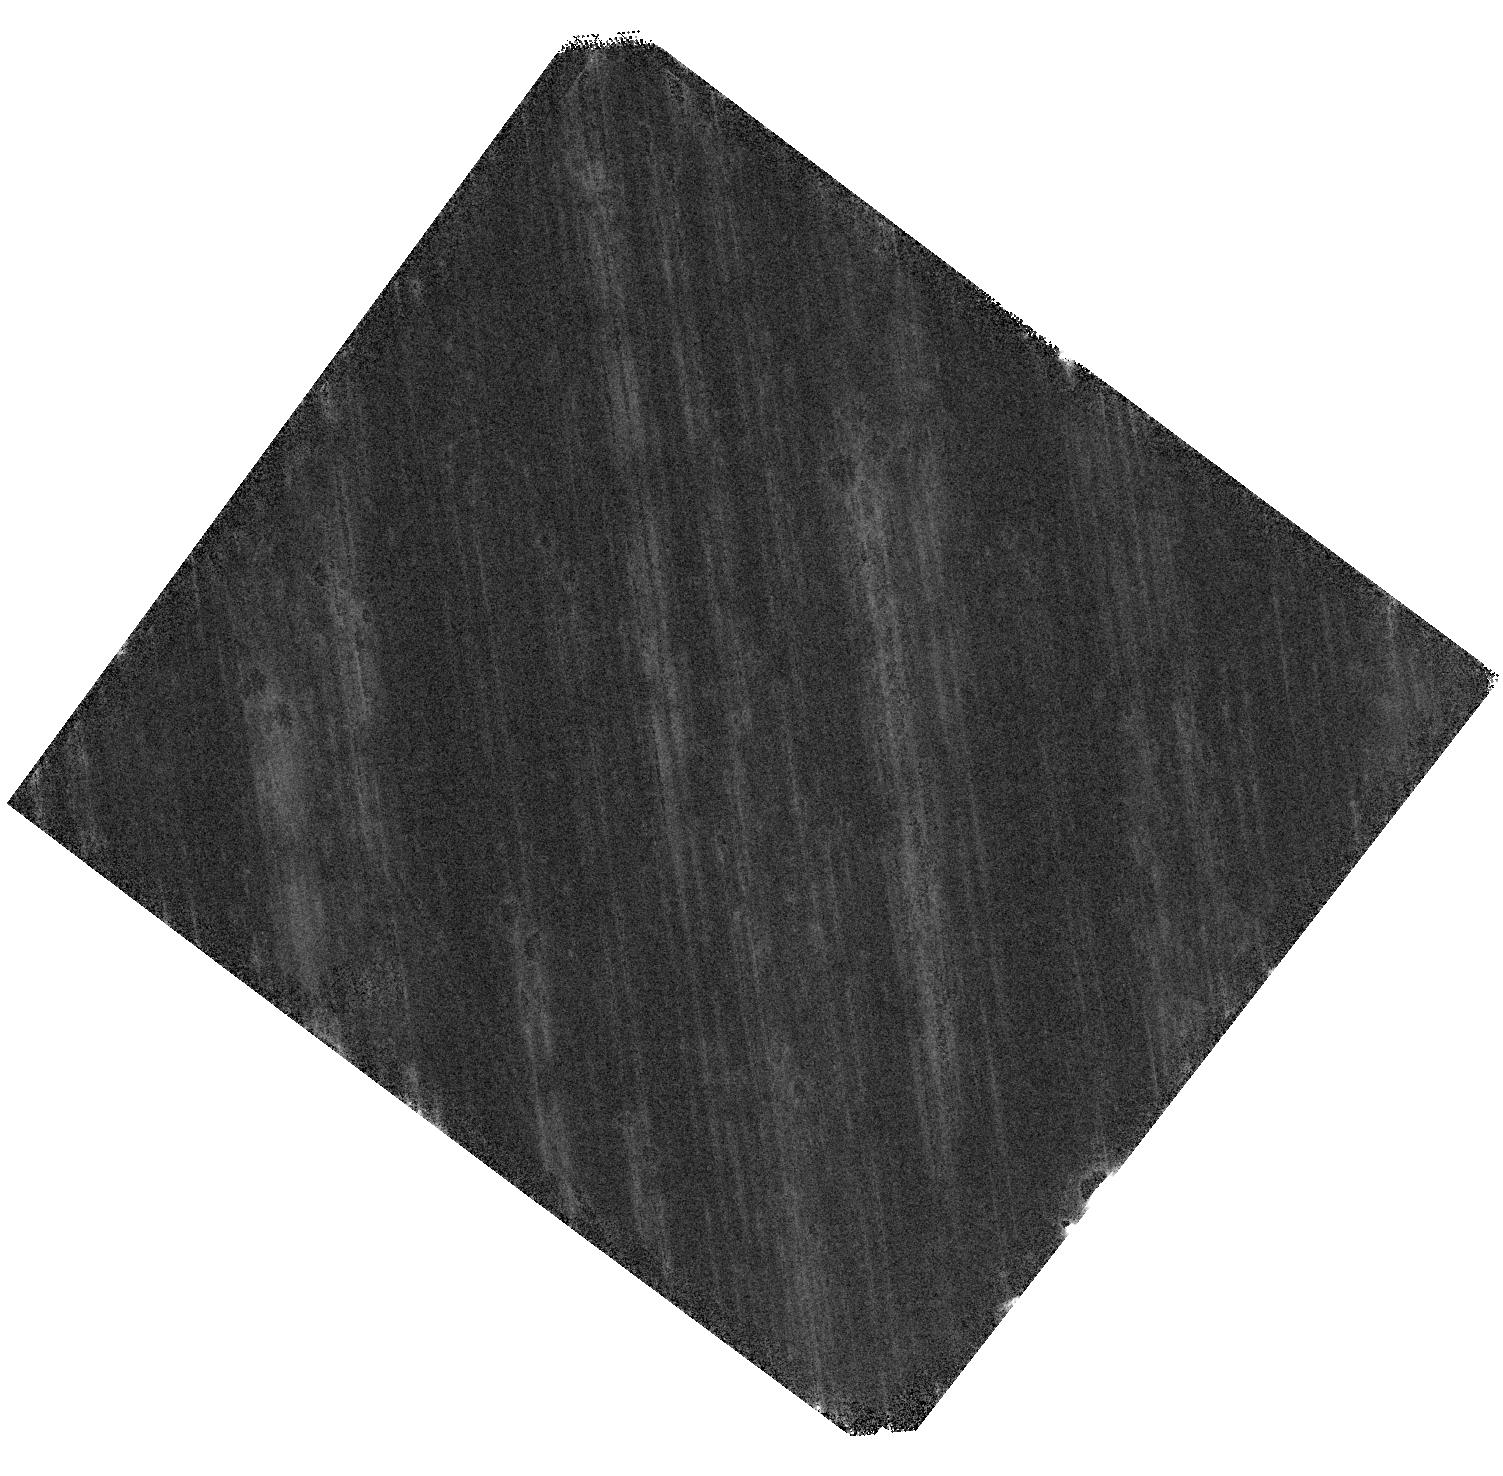
Target: RO-1001
Instrument: WFC3/IR
Filter: F160W
Exposure: 1.4 h
Observation ID: hst_15910_10_wfc3_ir_f160w_ie0210

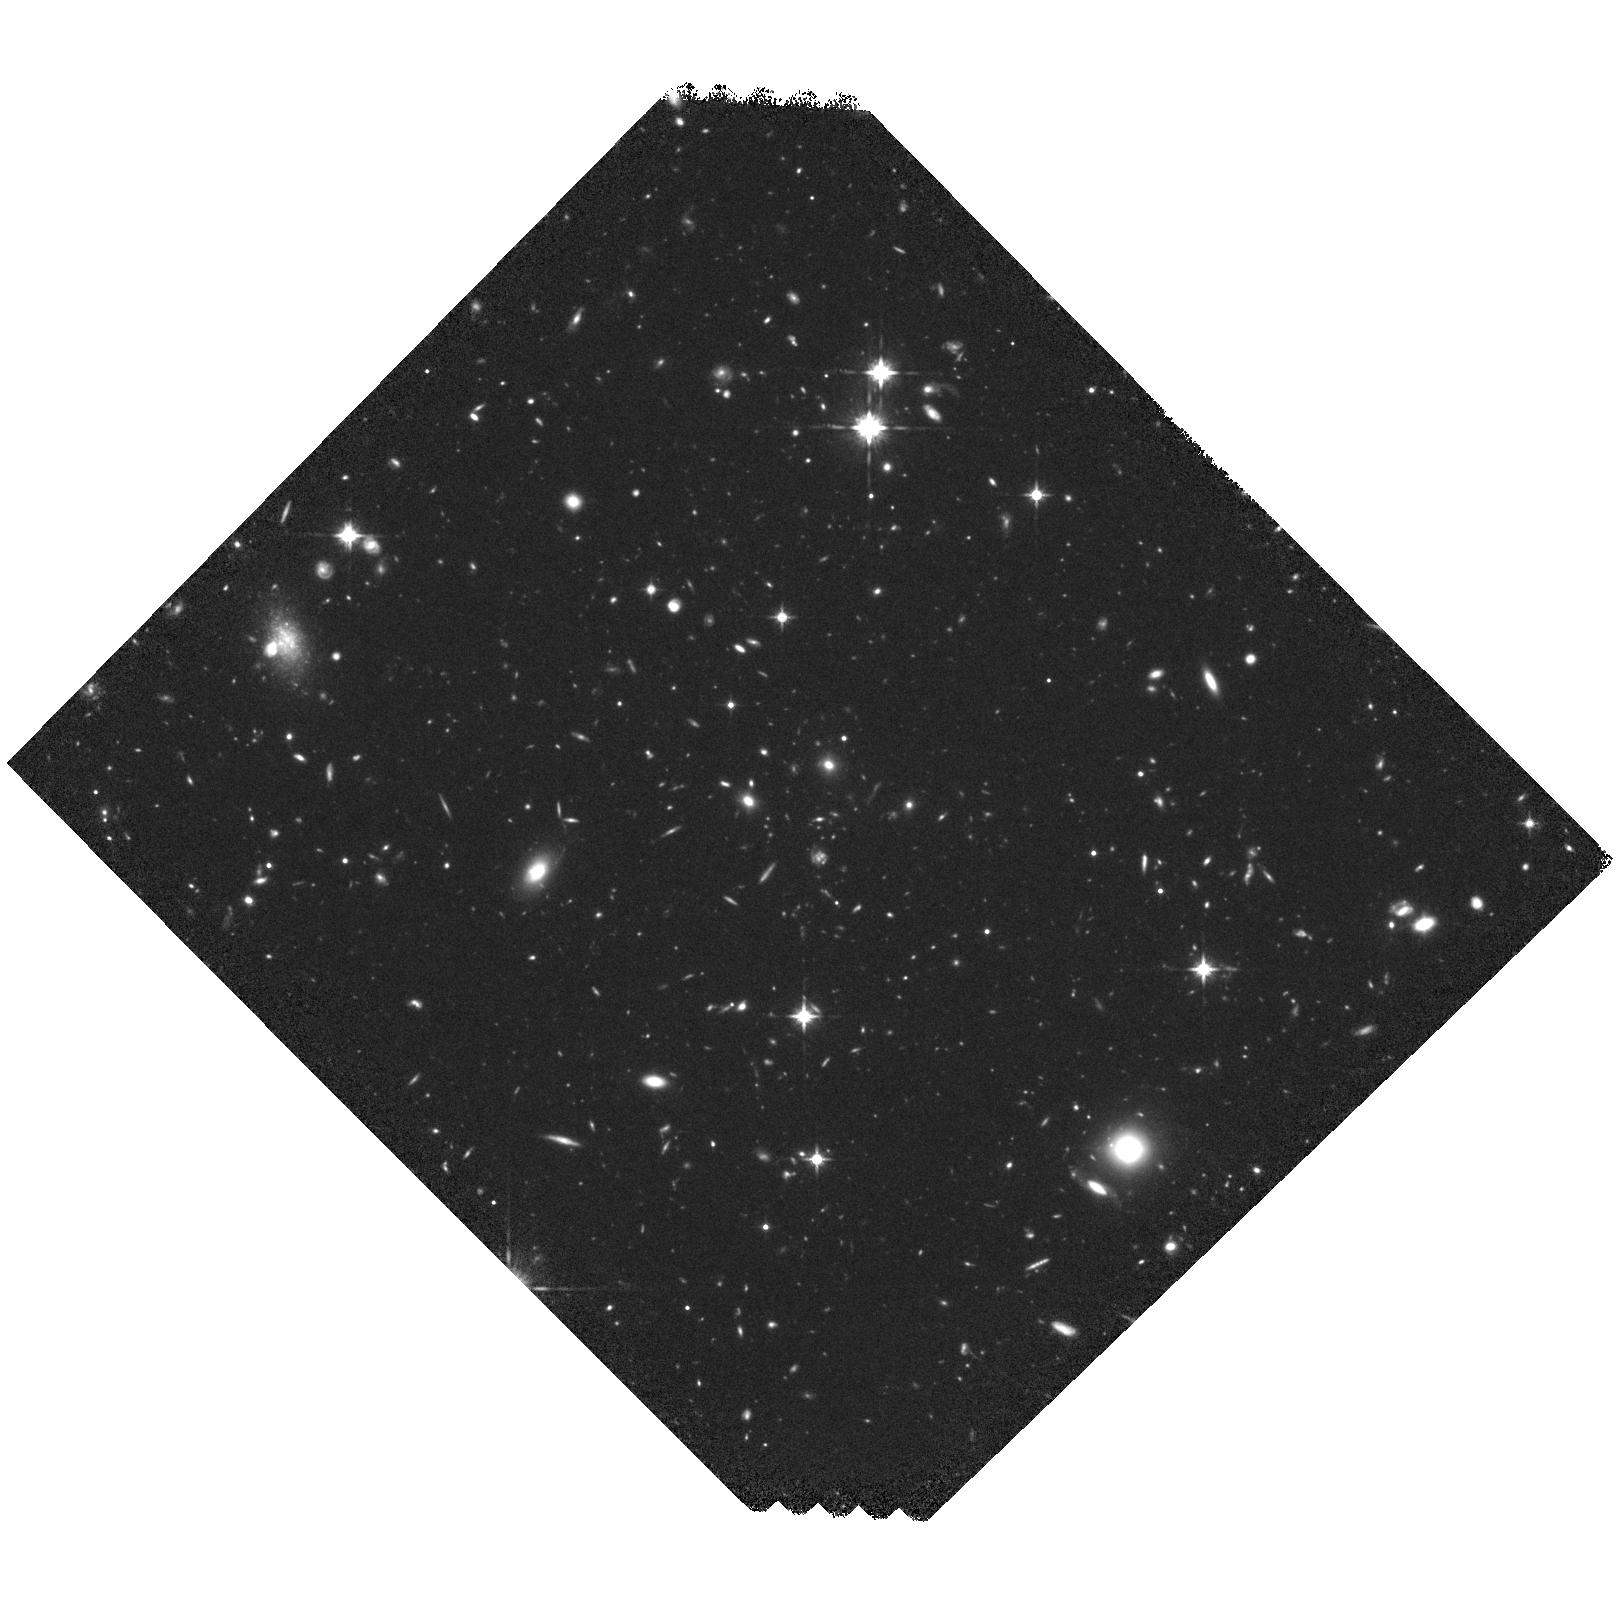
Target: RO-1001
Instrument: WFC3/IR
Filter: F125W
Exposure: 2.1 h
Observation ID: hst_15910_06_wfc3_ir_f125w_ie0206

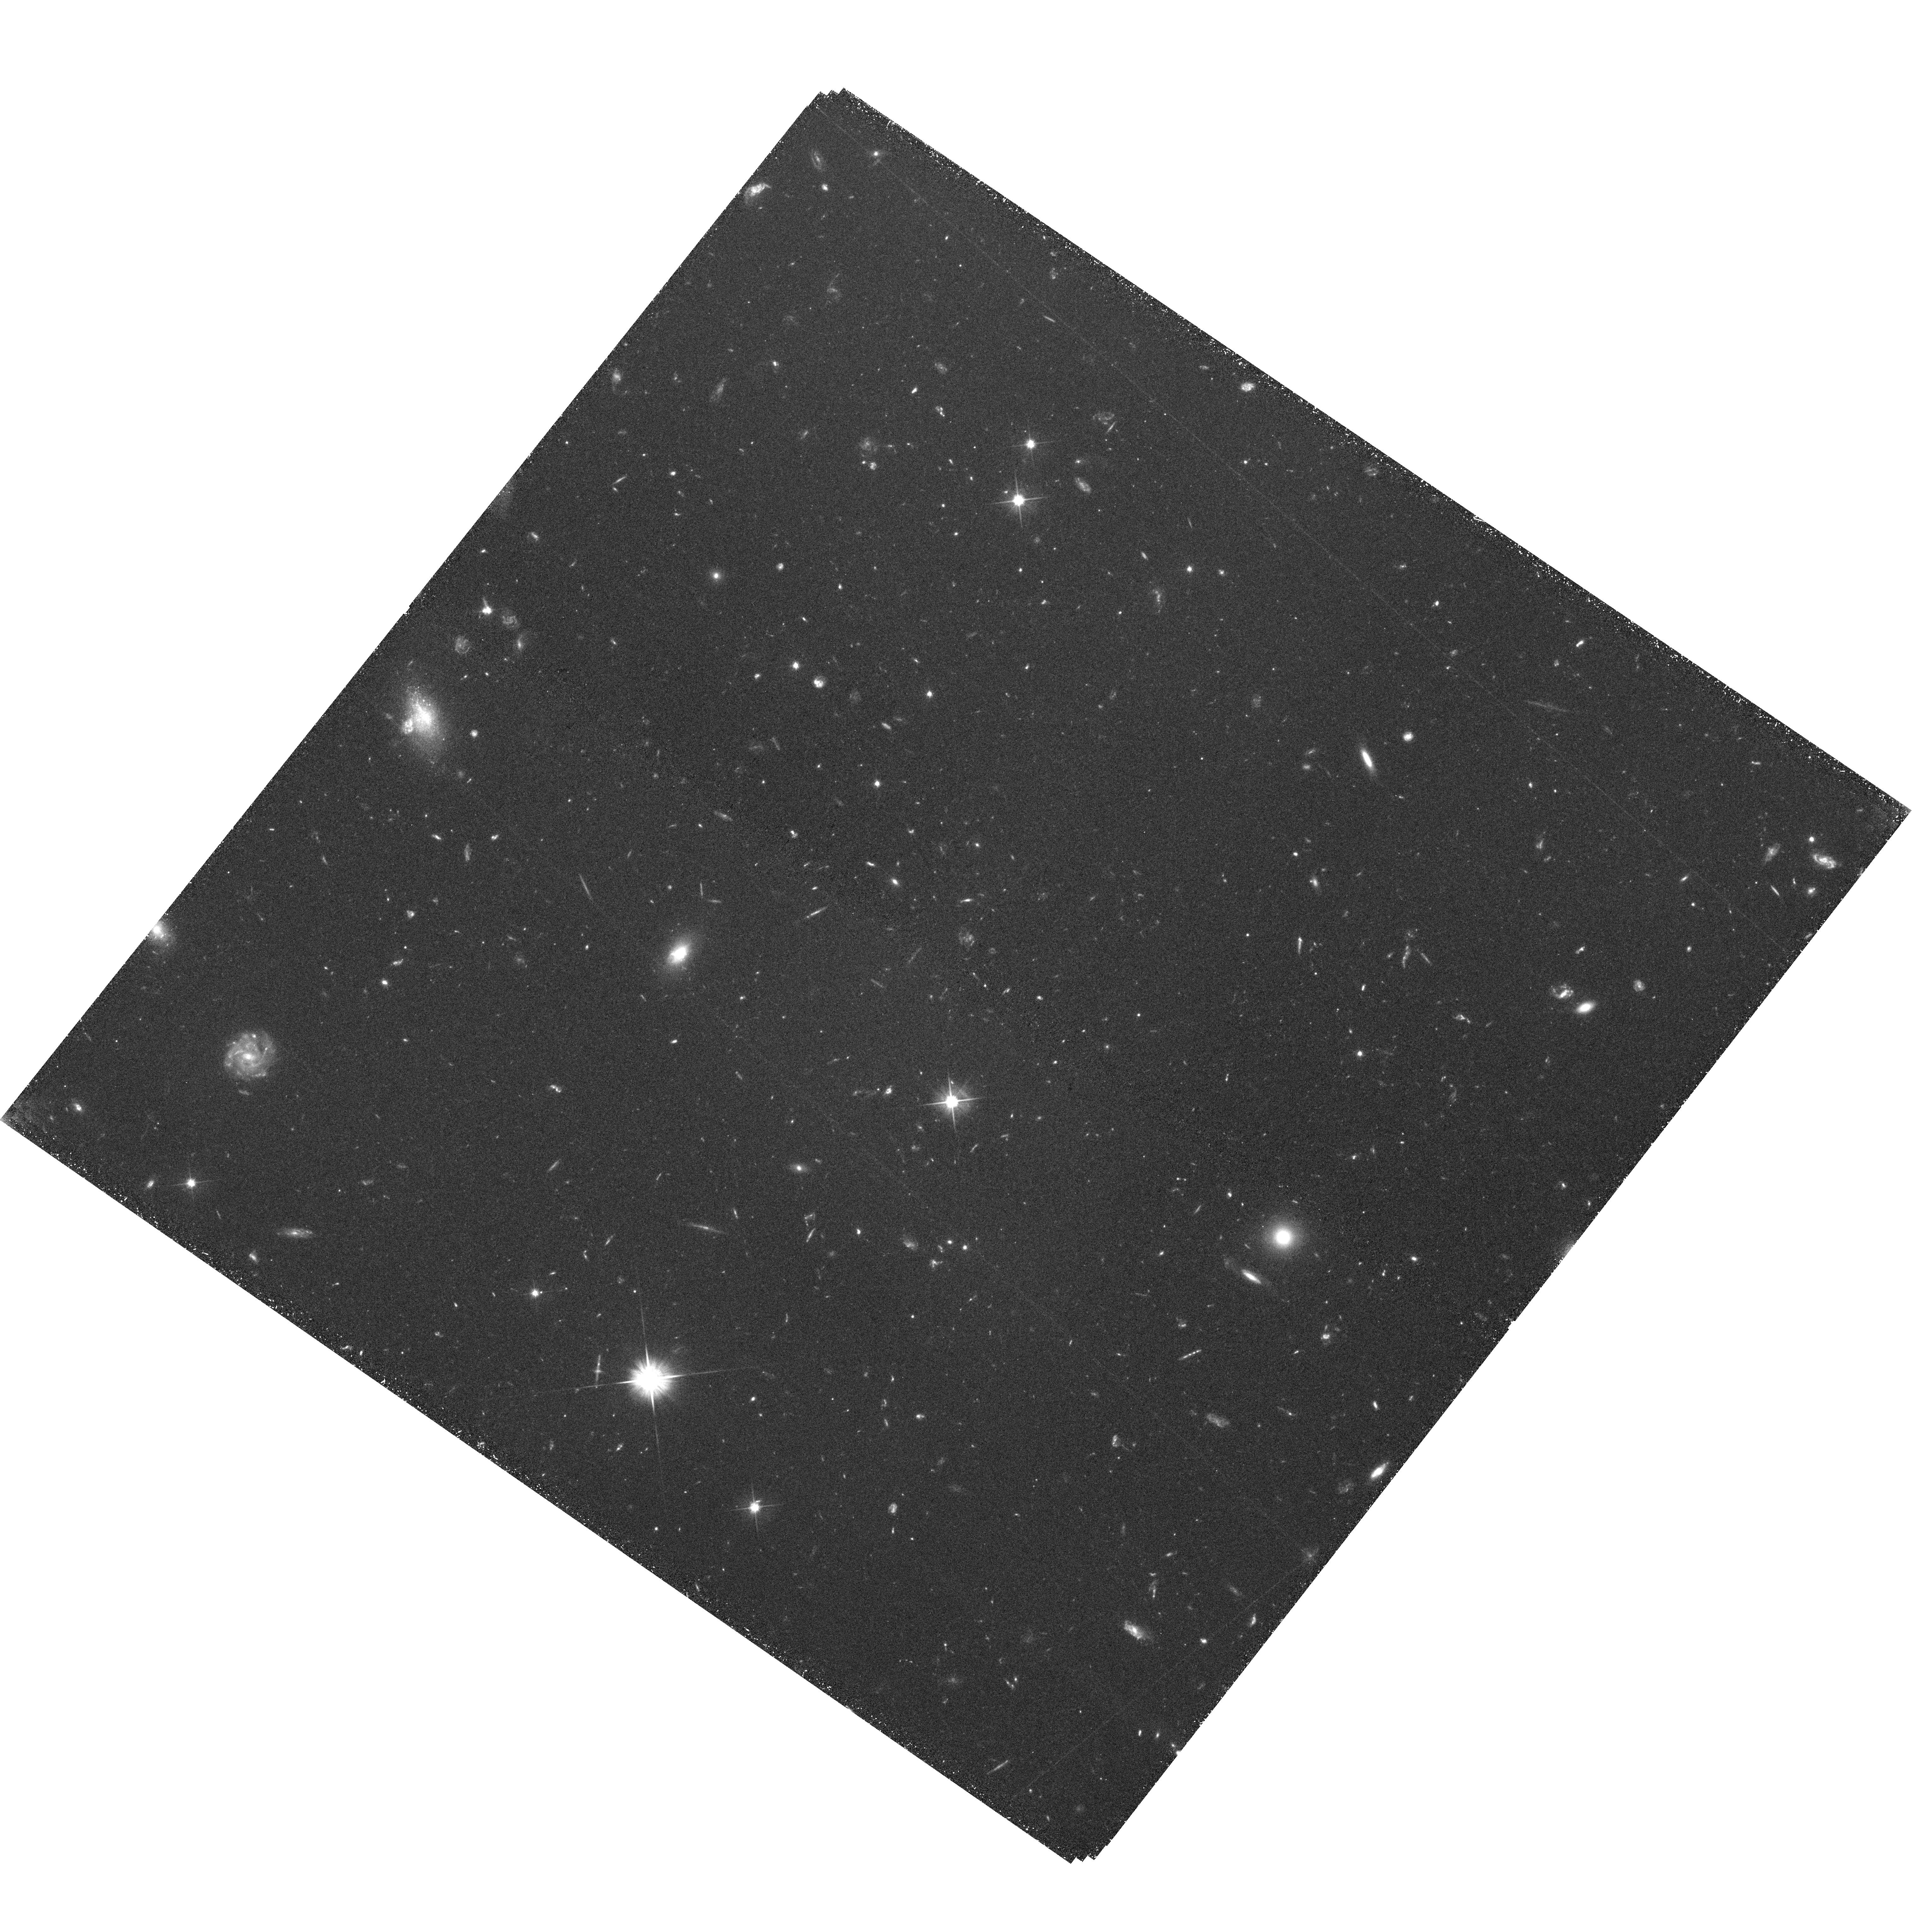
Target: RO-1001
Instrument: WFC3/UVIS
Filter: F606W
Exposure: 2.2 h
Observation ID: hst_15910_09_wfc3_uvis_f606w_ie0209

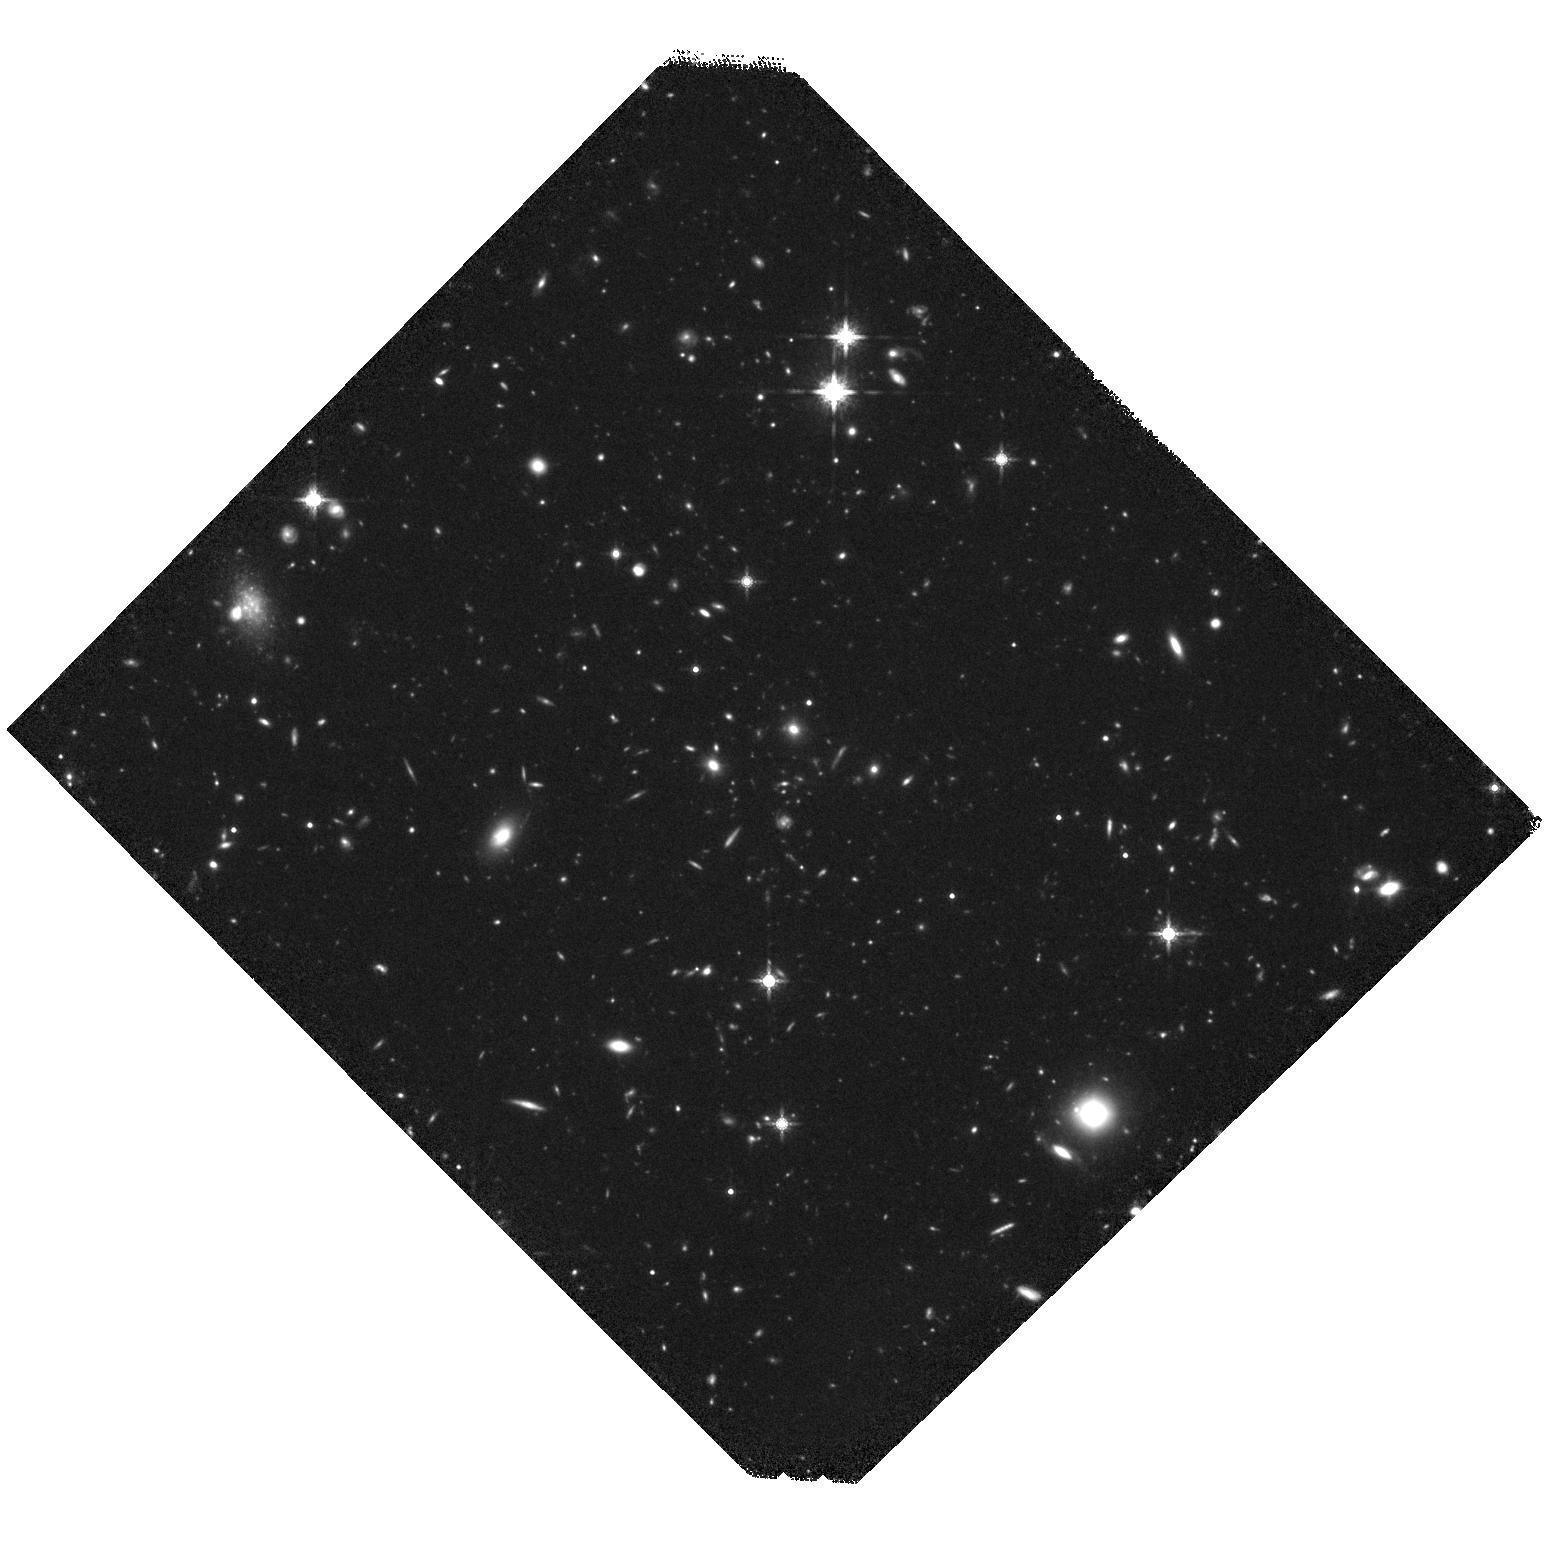
Target: RO-1001
Instrument: WFC3/IR
Filter: F160W
Exposure: 2.1 h
Observation ID: hst_15910_01_wfc3_ir_f160w_ie0201

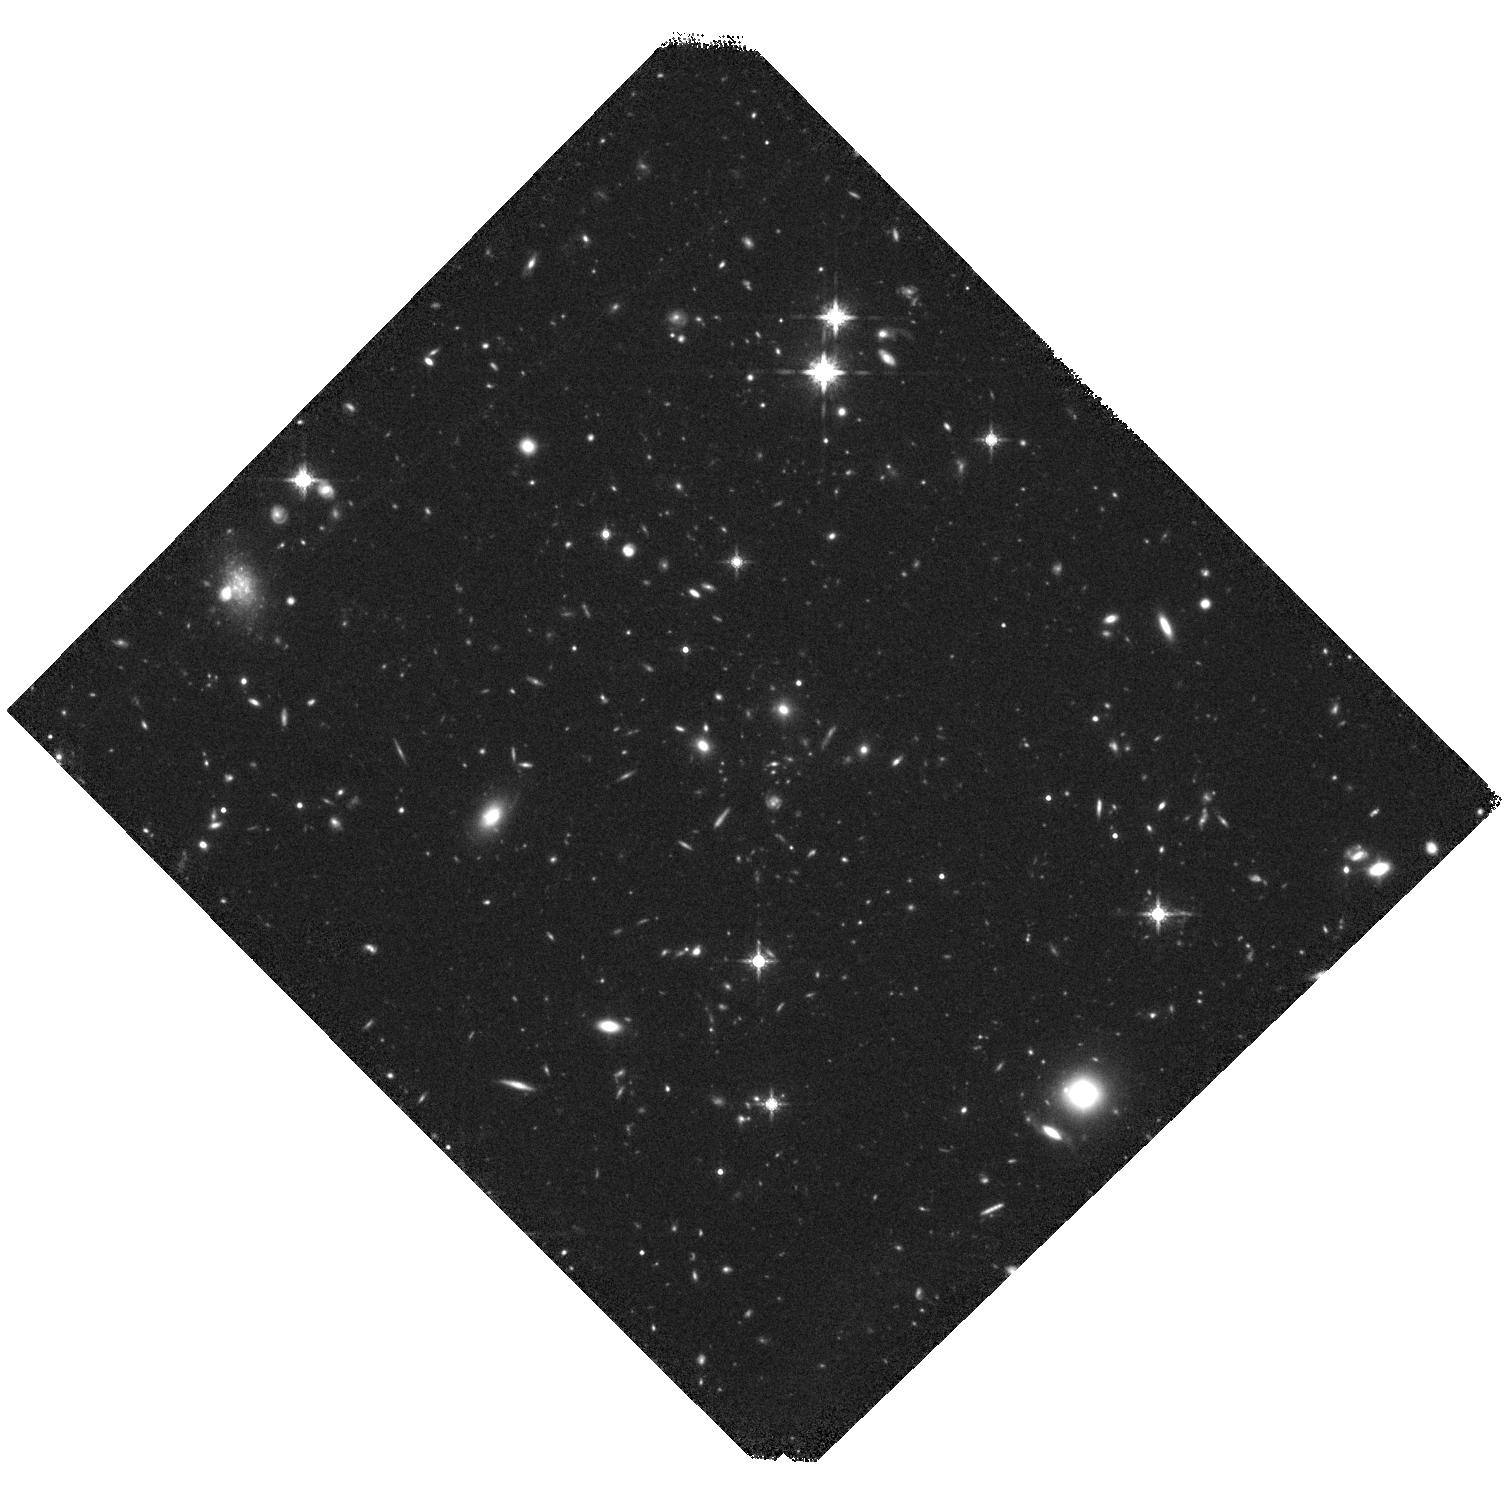
Target: RO-1001
Instrument: WFC3/IR
Filter: F160W
Exposure: 1.4 h
Observation ID: hst_15910_50_wfc3_ir_f160w_ie0250

Galaxy evolution in a massive z=2.91 halo fed by cold accretion (PI: Daddi, Emanuele)

We have recently discovered and spectroscopically confirmed a structure consistent with a forming, single massive halo at z=2.91 in the COSMOS field. With a total mass estimated at about 5x10^13, this is the highest redshift bonafide cluster/group known to date. Keck/KCWI observations revealed a luminous Lya nebula well centered on the stellar mass overdensity, surrounded by three filaments with a factor of 10 lower surface brightness, extending over a 320pkpc diameter out to the virial radius. A variety of observables suggest that we are in presence of a textbook-case of cold accretion onto a massive high-z halo. The existing multiwavelength data, including the COSMOS single orbit with F814W, only scratch the surface of the galaxy content of this system. We propose 11 orbits of HST imaging with WFC3IR in F160W/F125W and WFC3/UV F606W that will allow us to obtain a complete census of the galaxies inhabiting this structure down to low stellar masses, together with passive/star forming classification and morphological information. The bluer filters will unveil any unreddened star formation down to very deep levels, complementing the information about dust-obscured star formation from ALMA, NOEMA, and radio. We will be able to distinguish physical properties of galaxies located in the halo core, in the accreting filaments, and outside of them. Given the importance to study galaxy transformations, quenching, and the role of gas accretion on galaxy evolution in massive halos at the highest possible redshift, this program represents a unique opportunity of carrying out this kind of investigation at the frontiers of current knowledge.